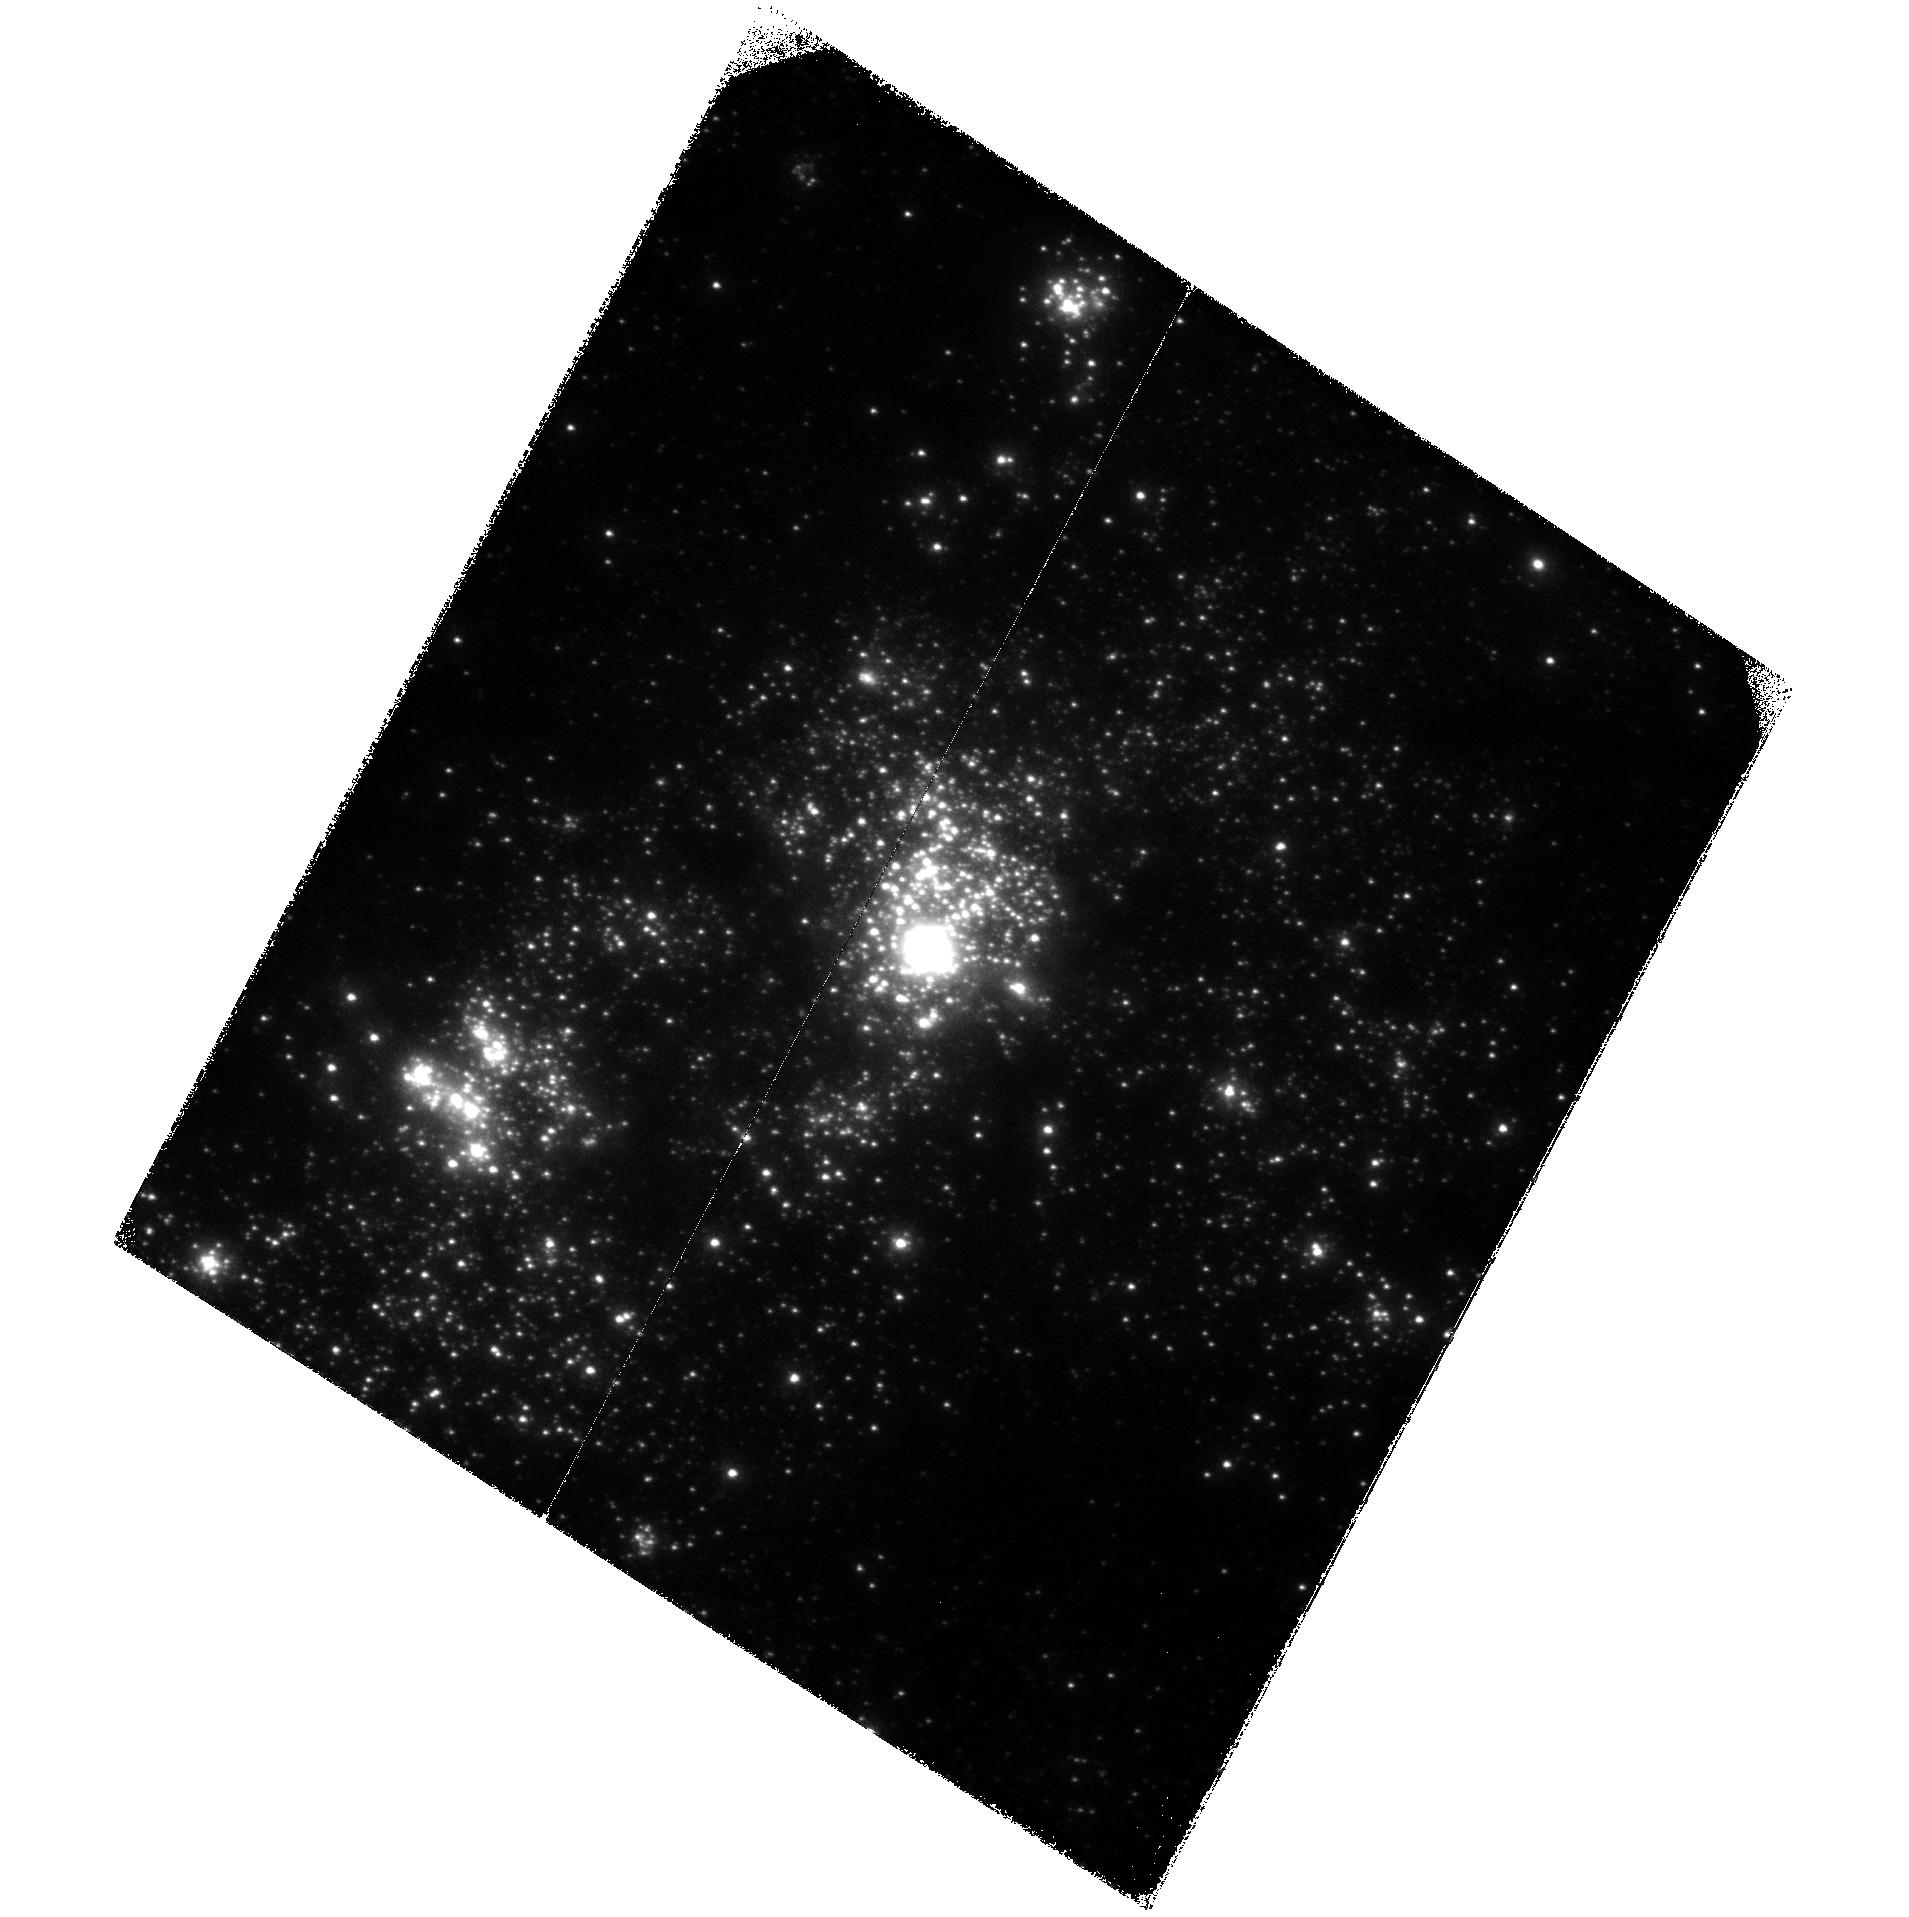
Target: NGC4214. Instrument: ACS/SBC. Filter: F125LP. Exposure: 45 min. Observation ID: hst_11579_03_acs_sbc_f125lp_jb7h03

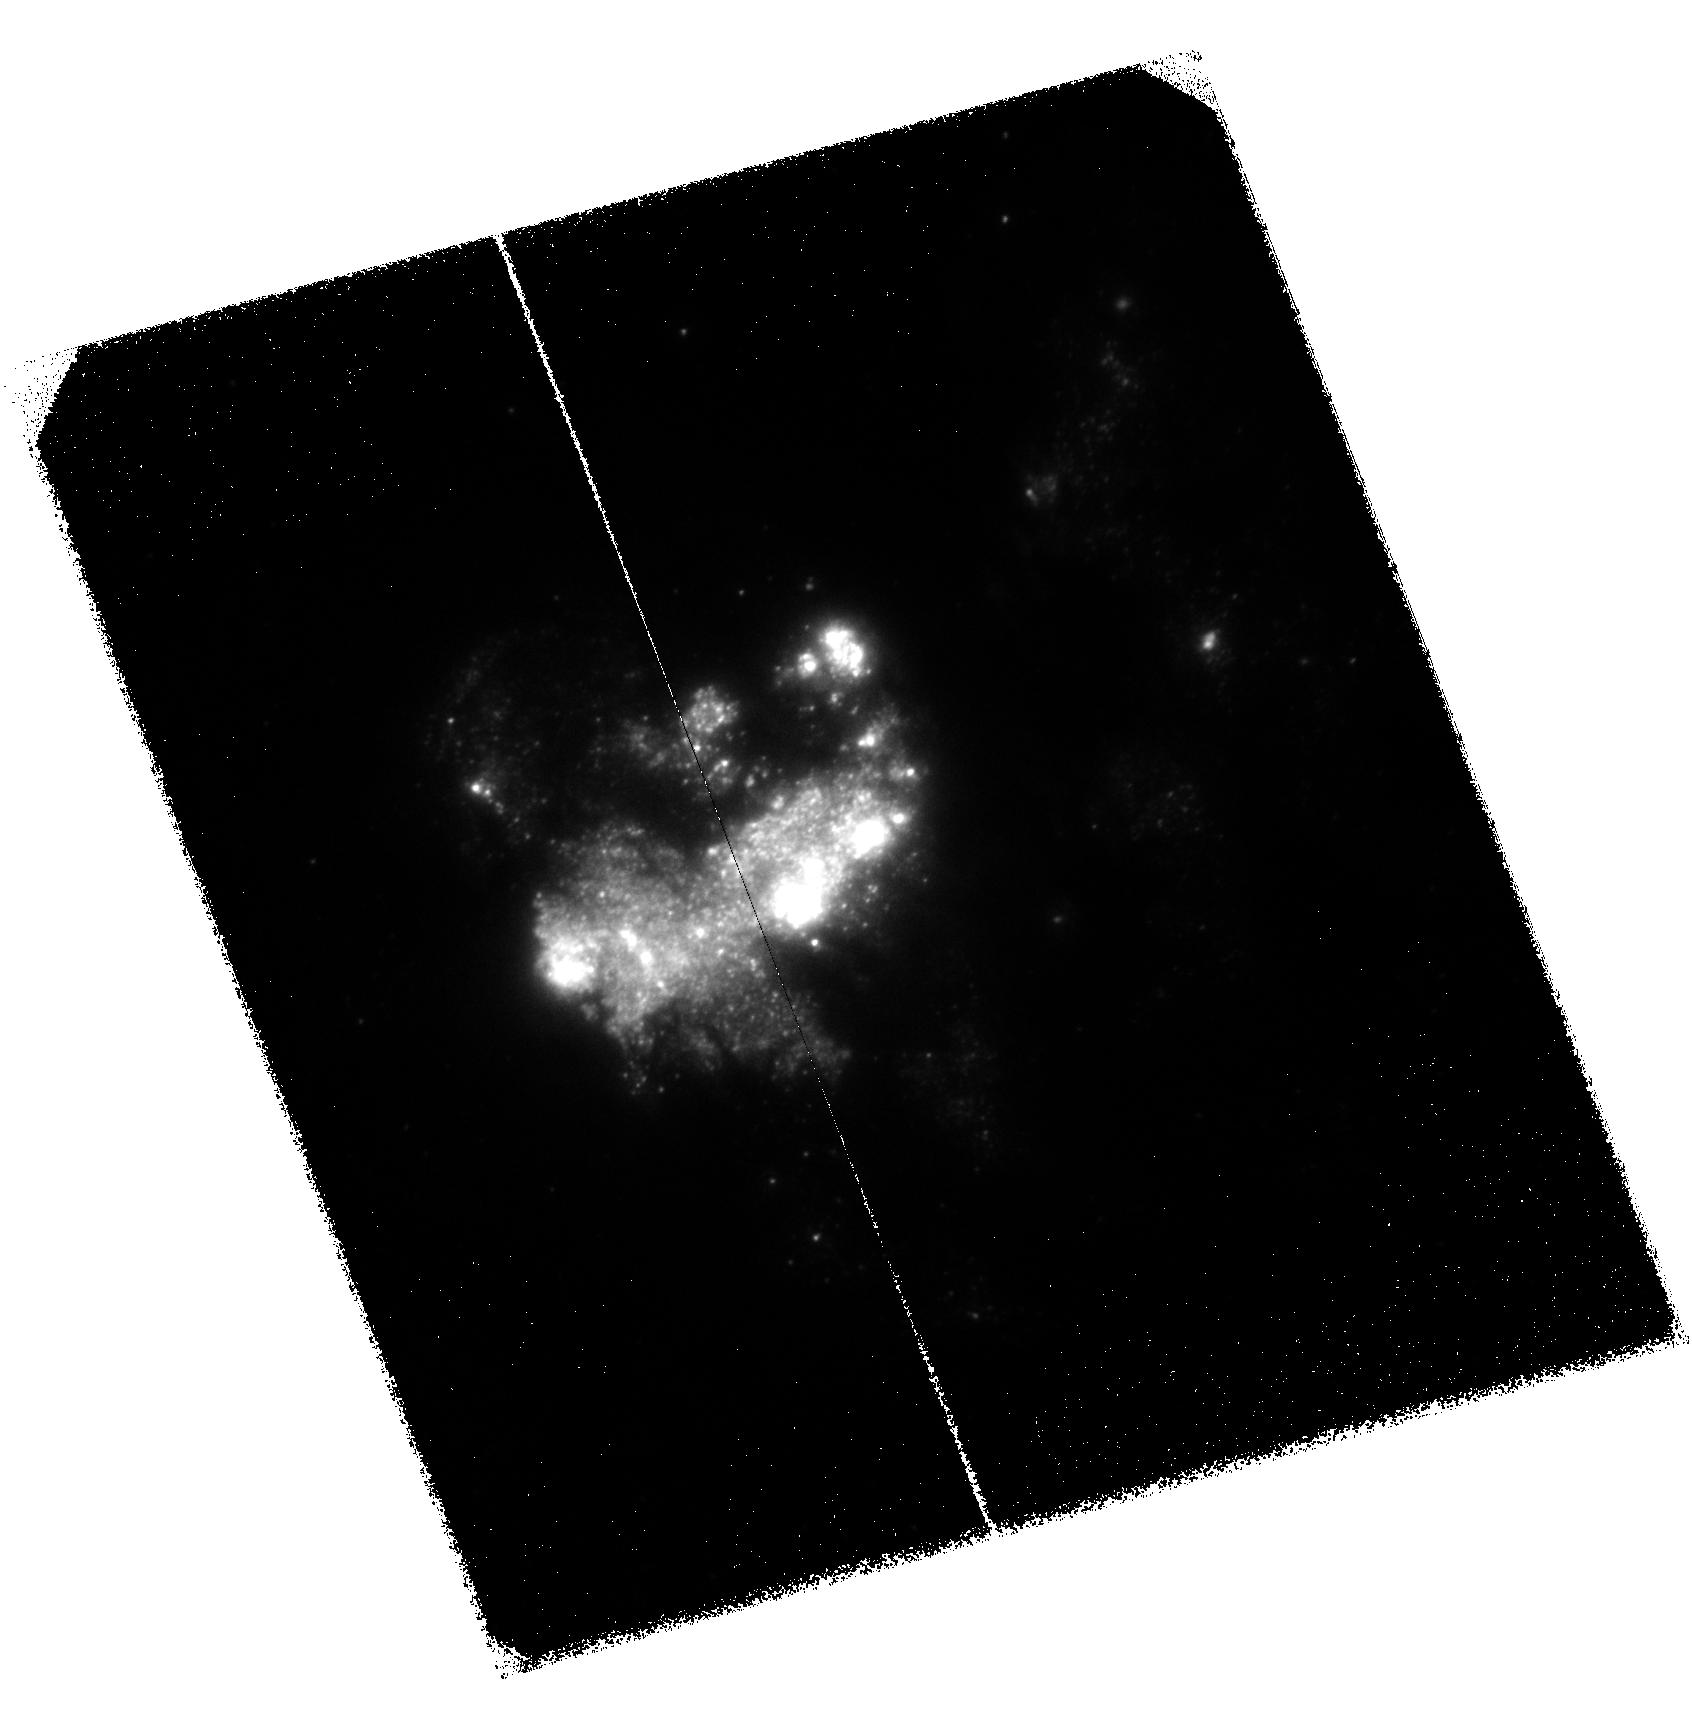
Target: M83. Instrument: ACS/SBC. Filter: F125LP. Exposure: 44 min. Observation ID: hst_11579_01_acs_sbc_f125lp_jb7h01

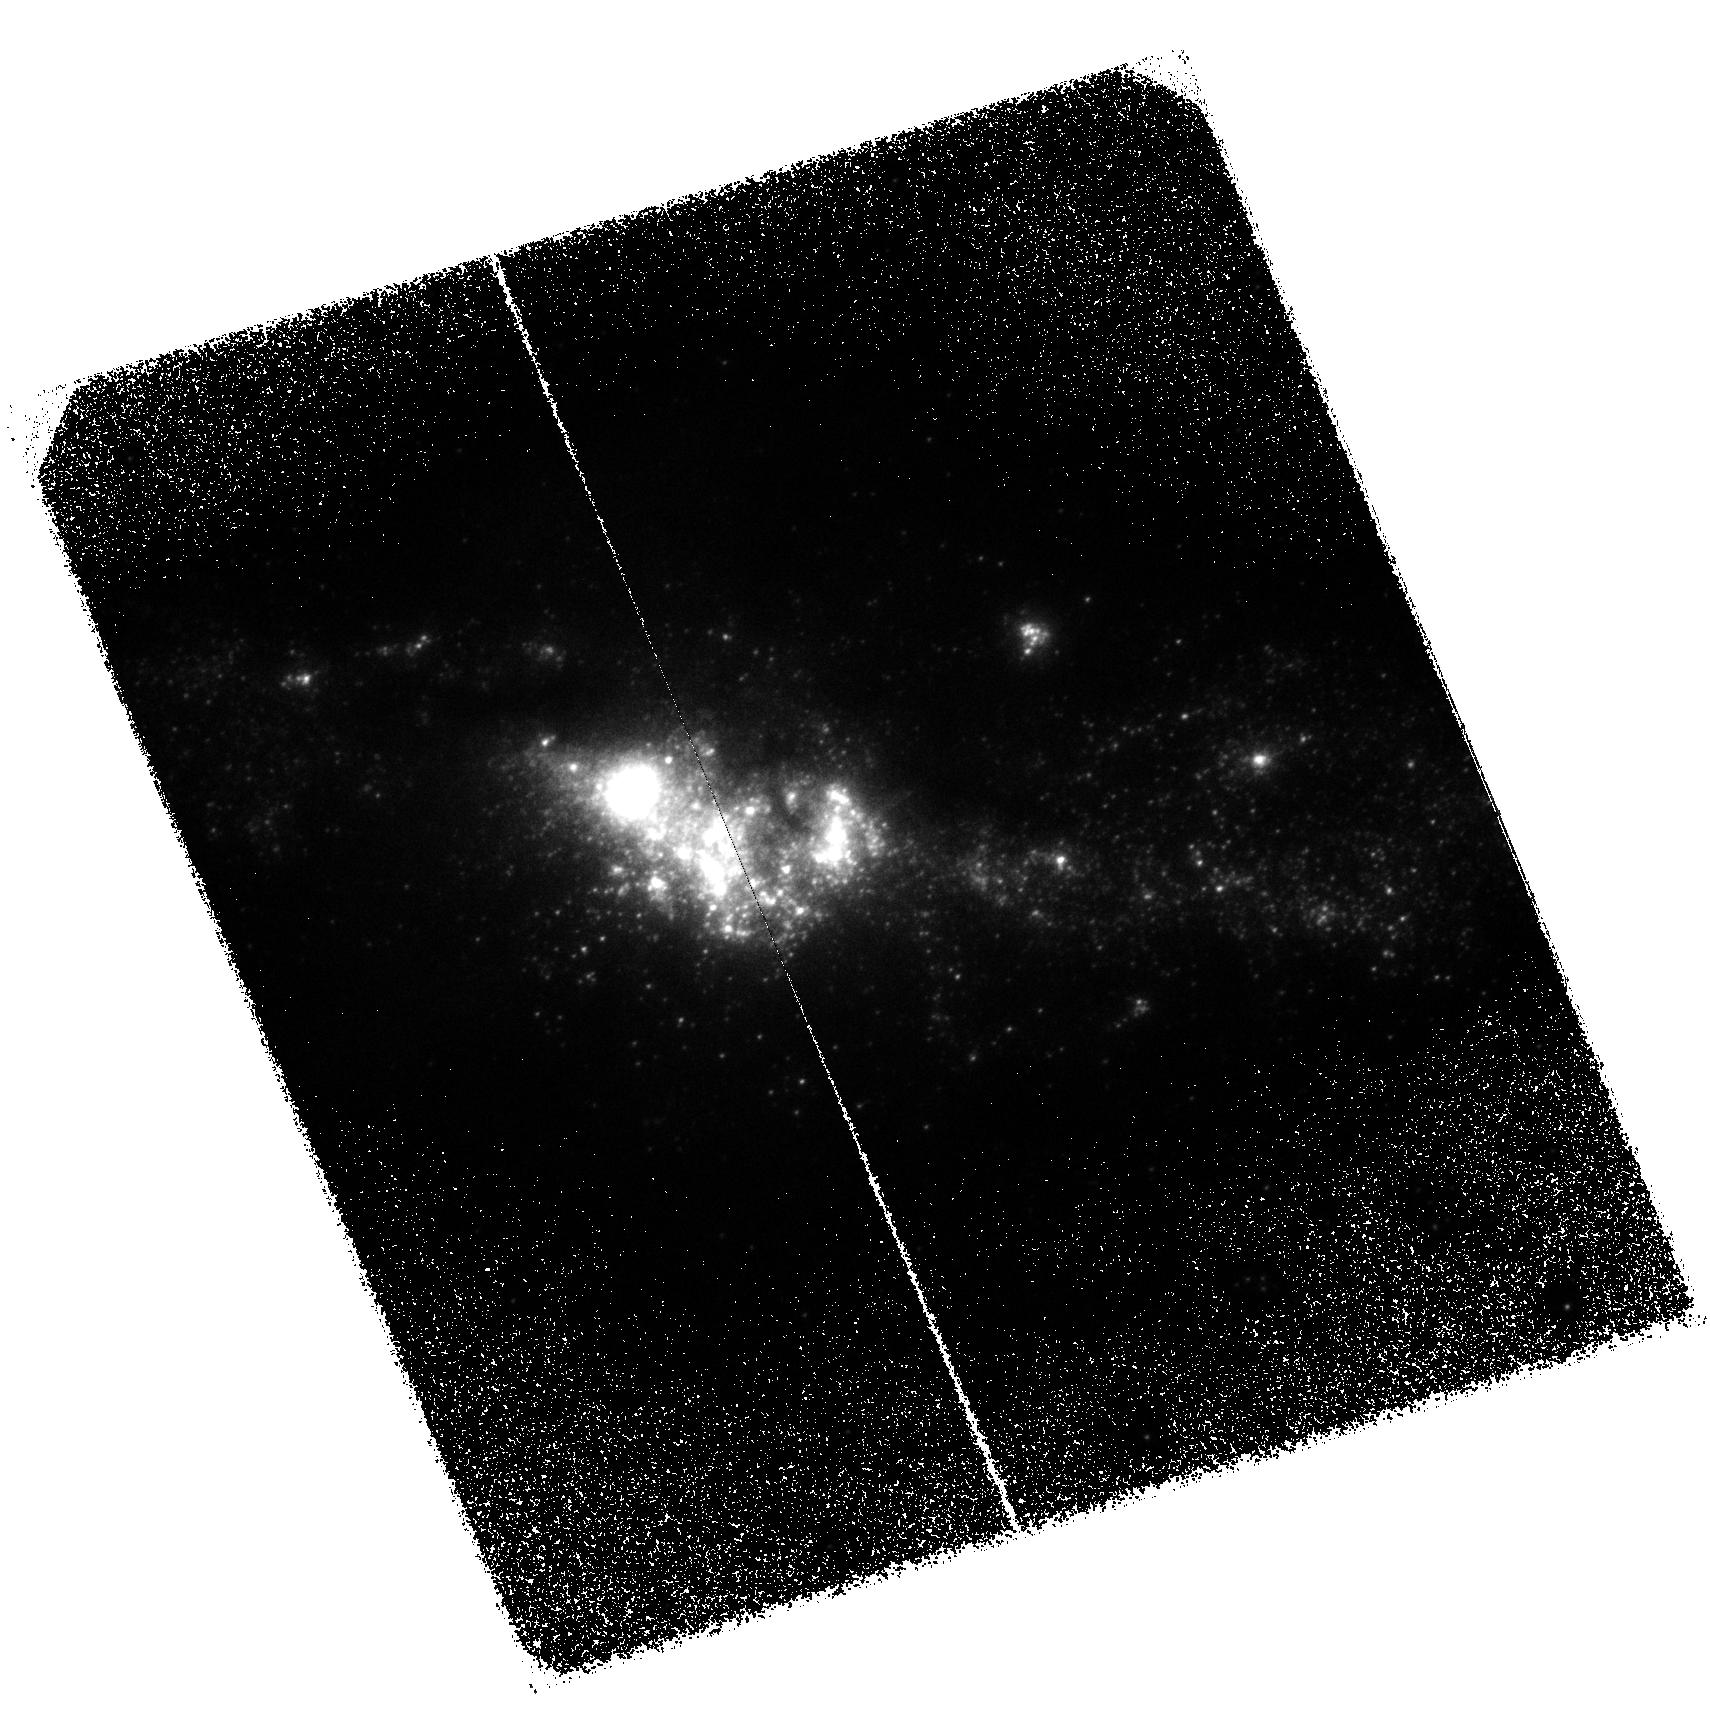
Target: NGC4670. Instrument: ACS/SBC. Filter: F125LP. Exposure: 44 min. Observation ID: hst_11579_05_acs_sbc_f125lp_jb7h05

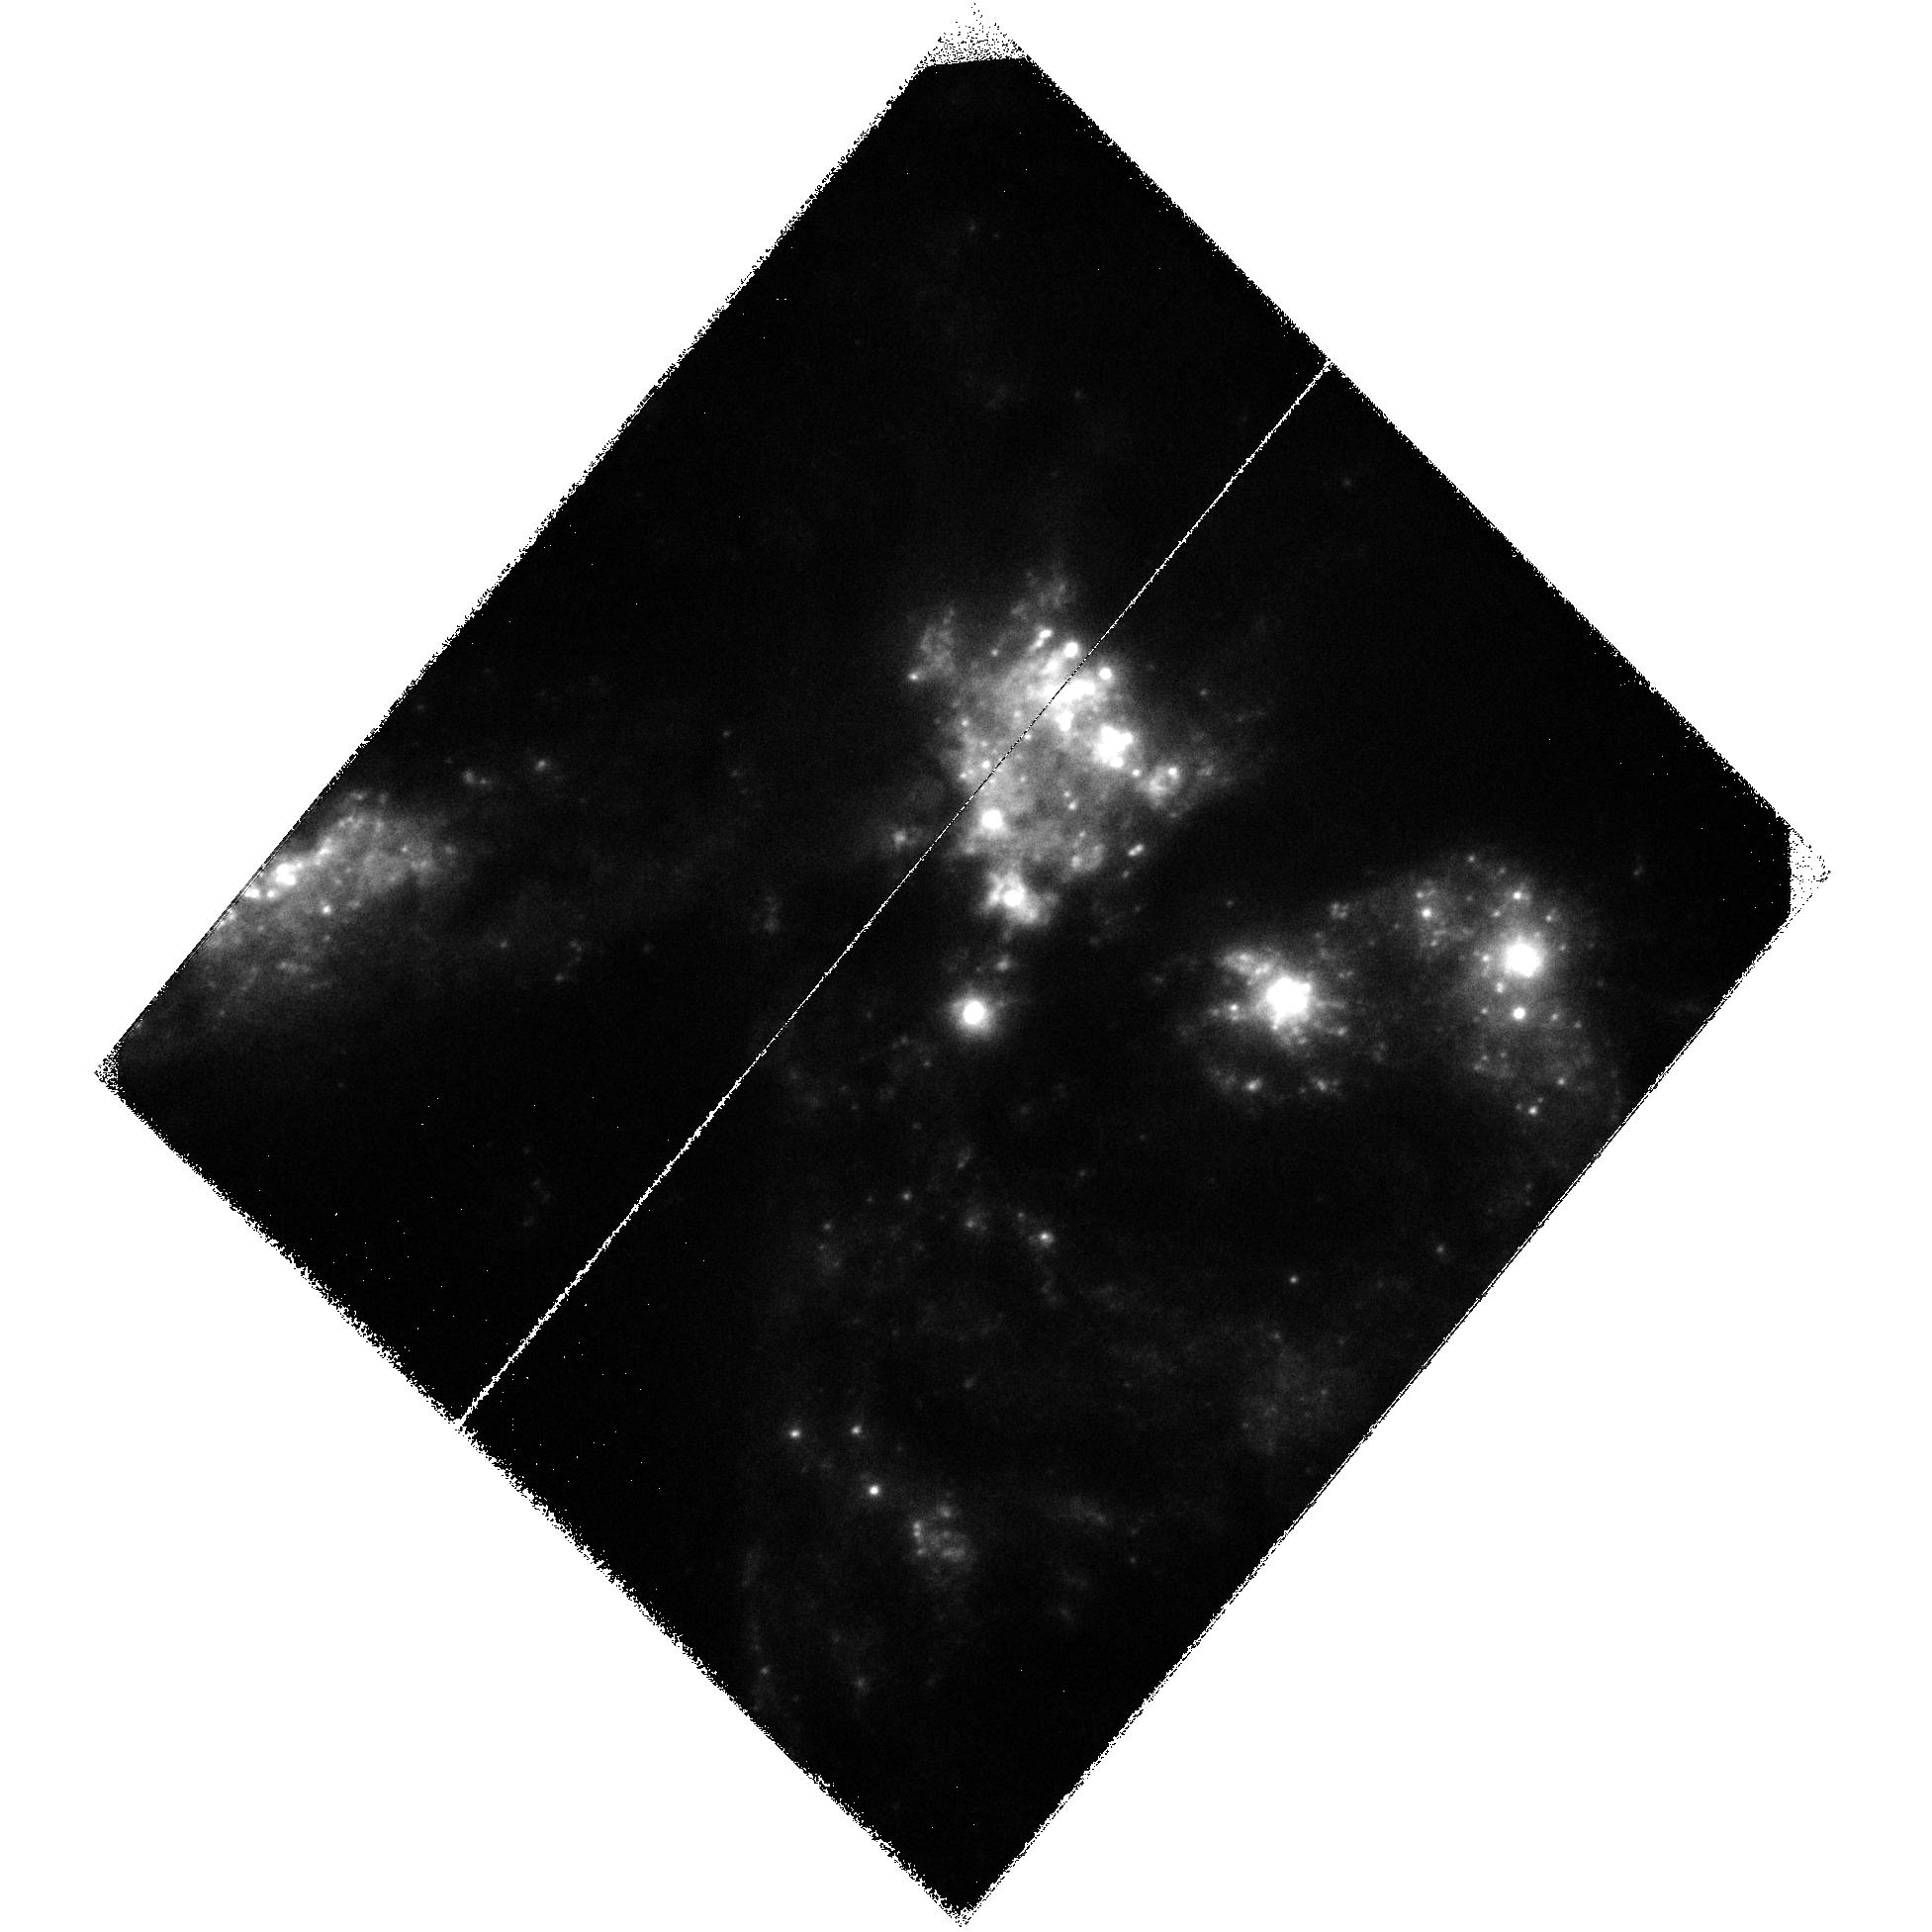
Target: NGC3690. Instrument: ACS/SBC. Filter: F125LP. Exposure: 48 min. Observation ID: hst_11579_02_acs_sbc_f125lp_jb7h02

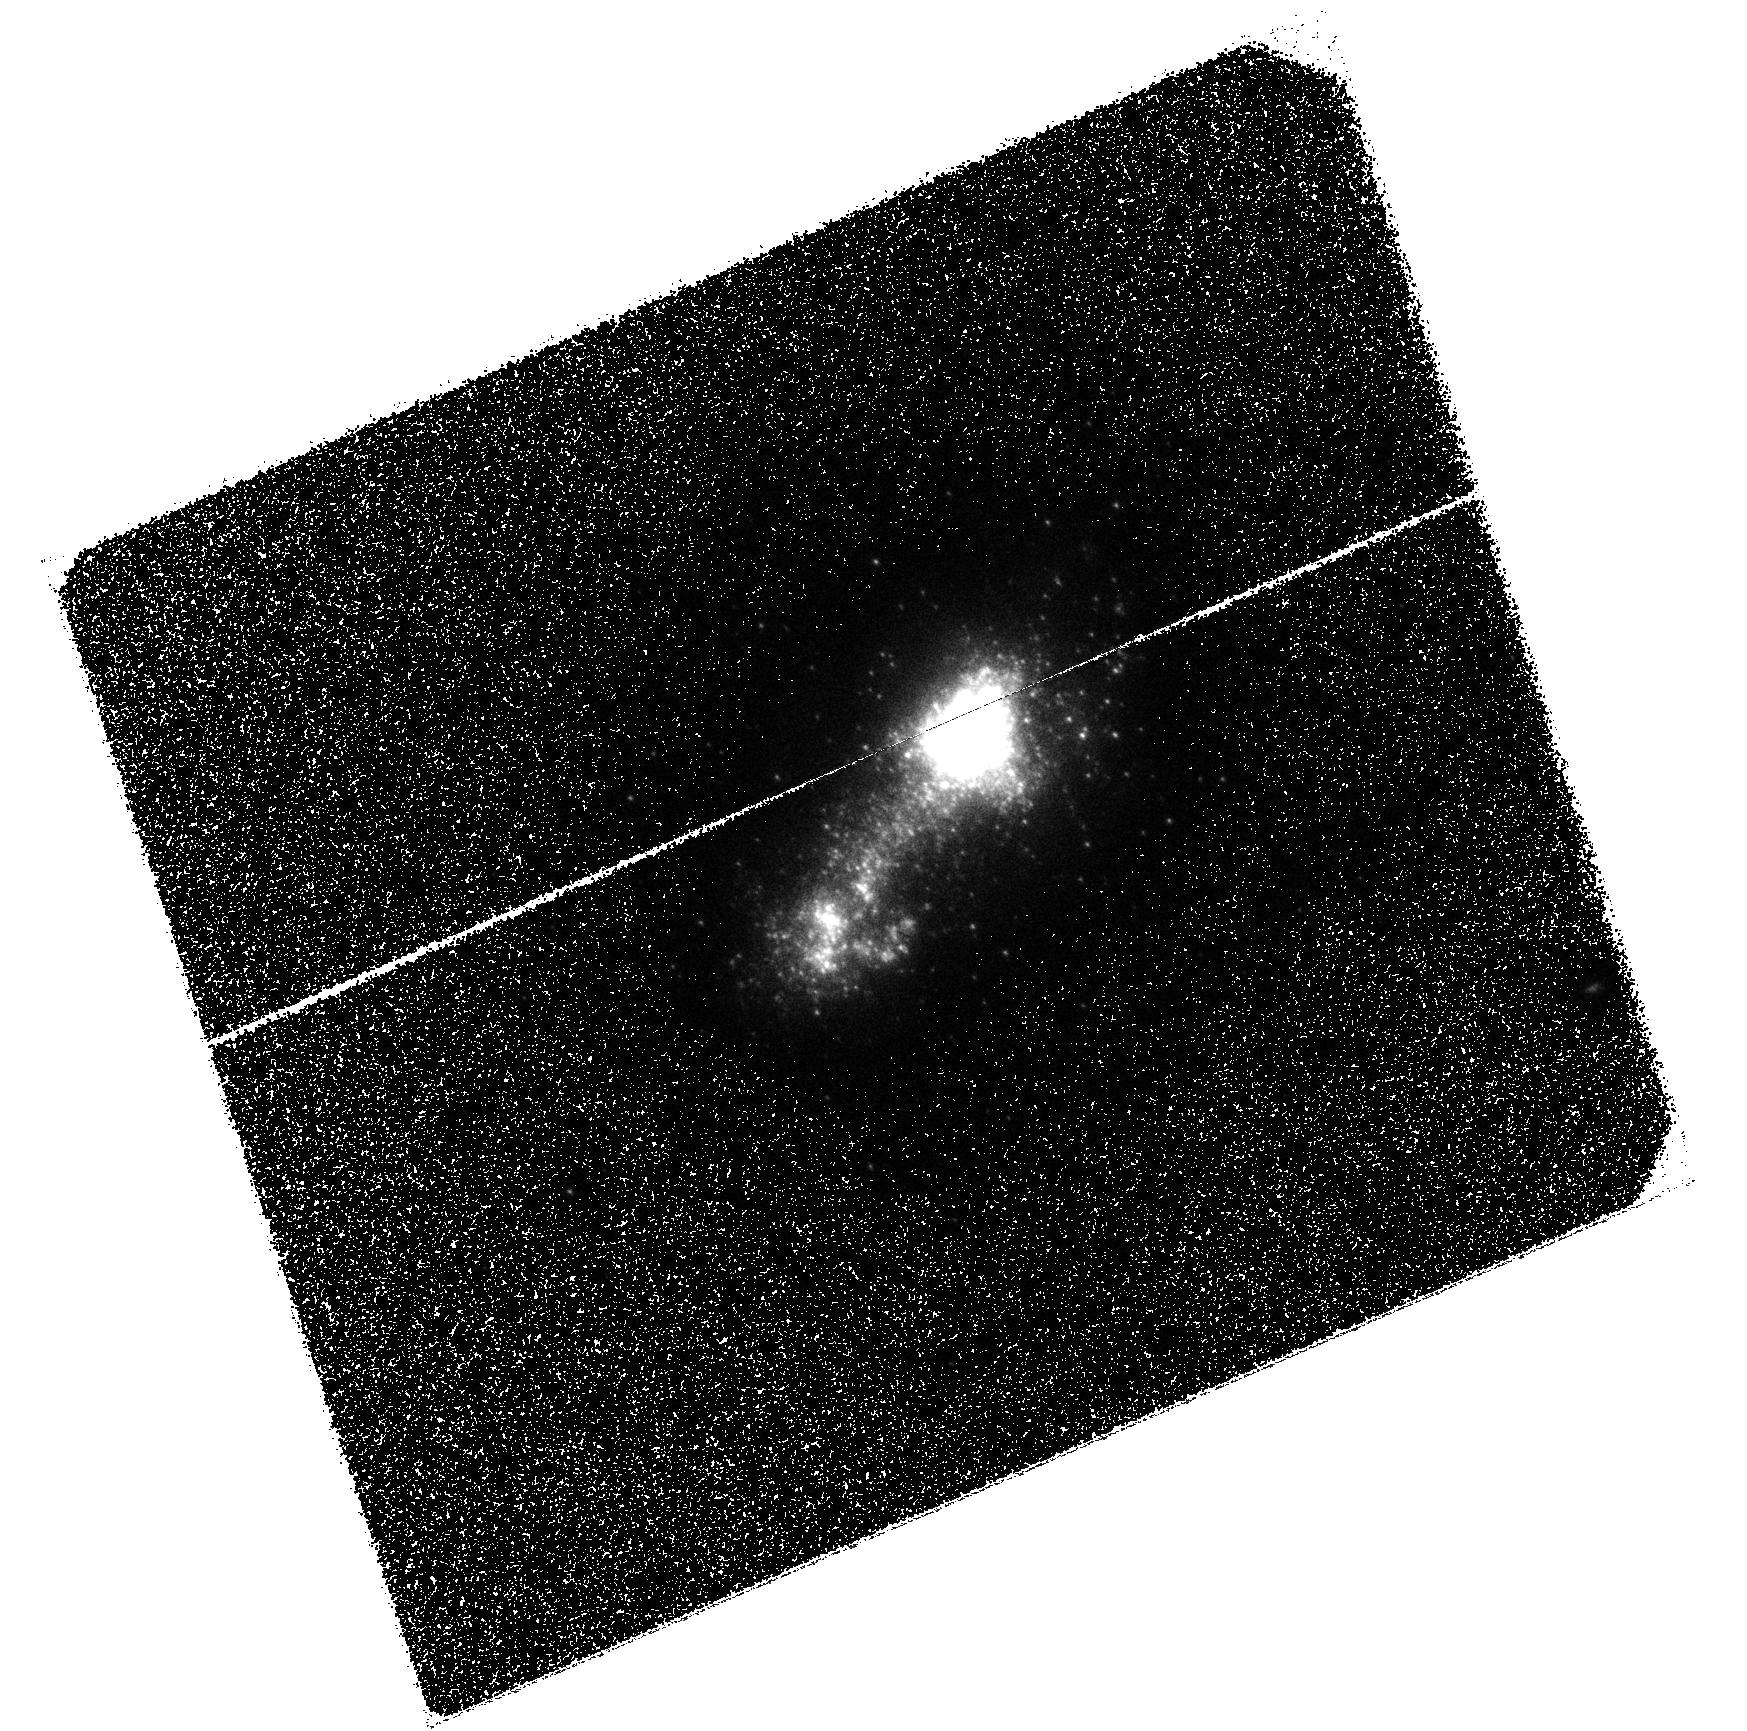
Target: IZW18. Instrument: ACS/SBC. Filter: F125LP. Exposure: 48 min. Observation ID: hst_11579_07_acs_sbc_f125lp_jb7h07

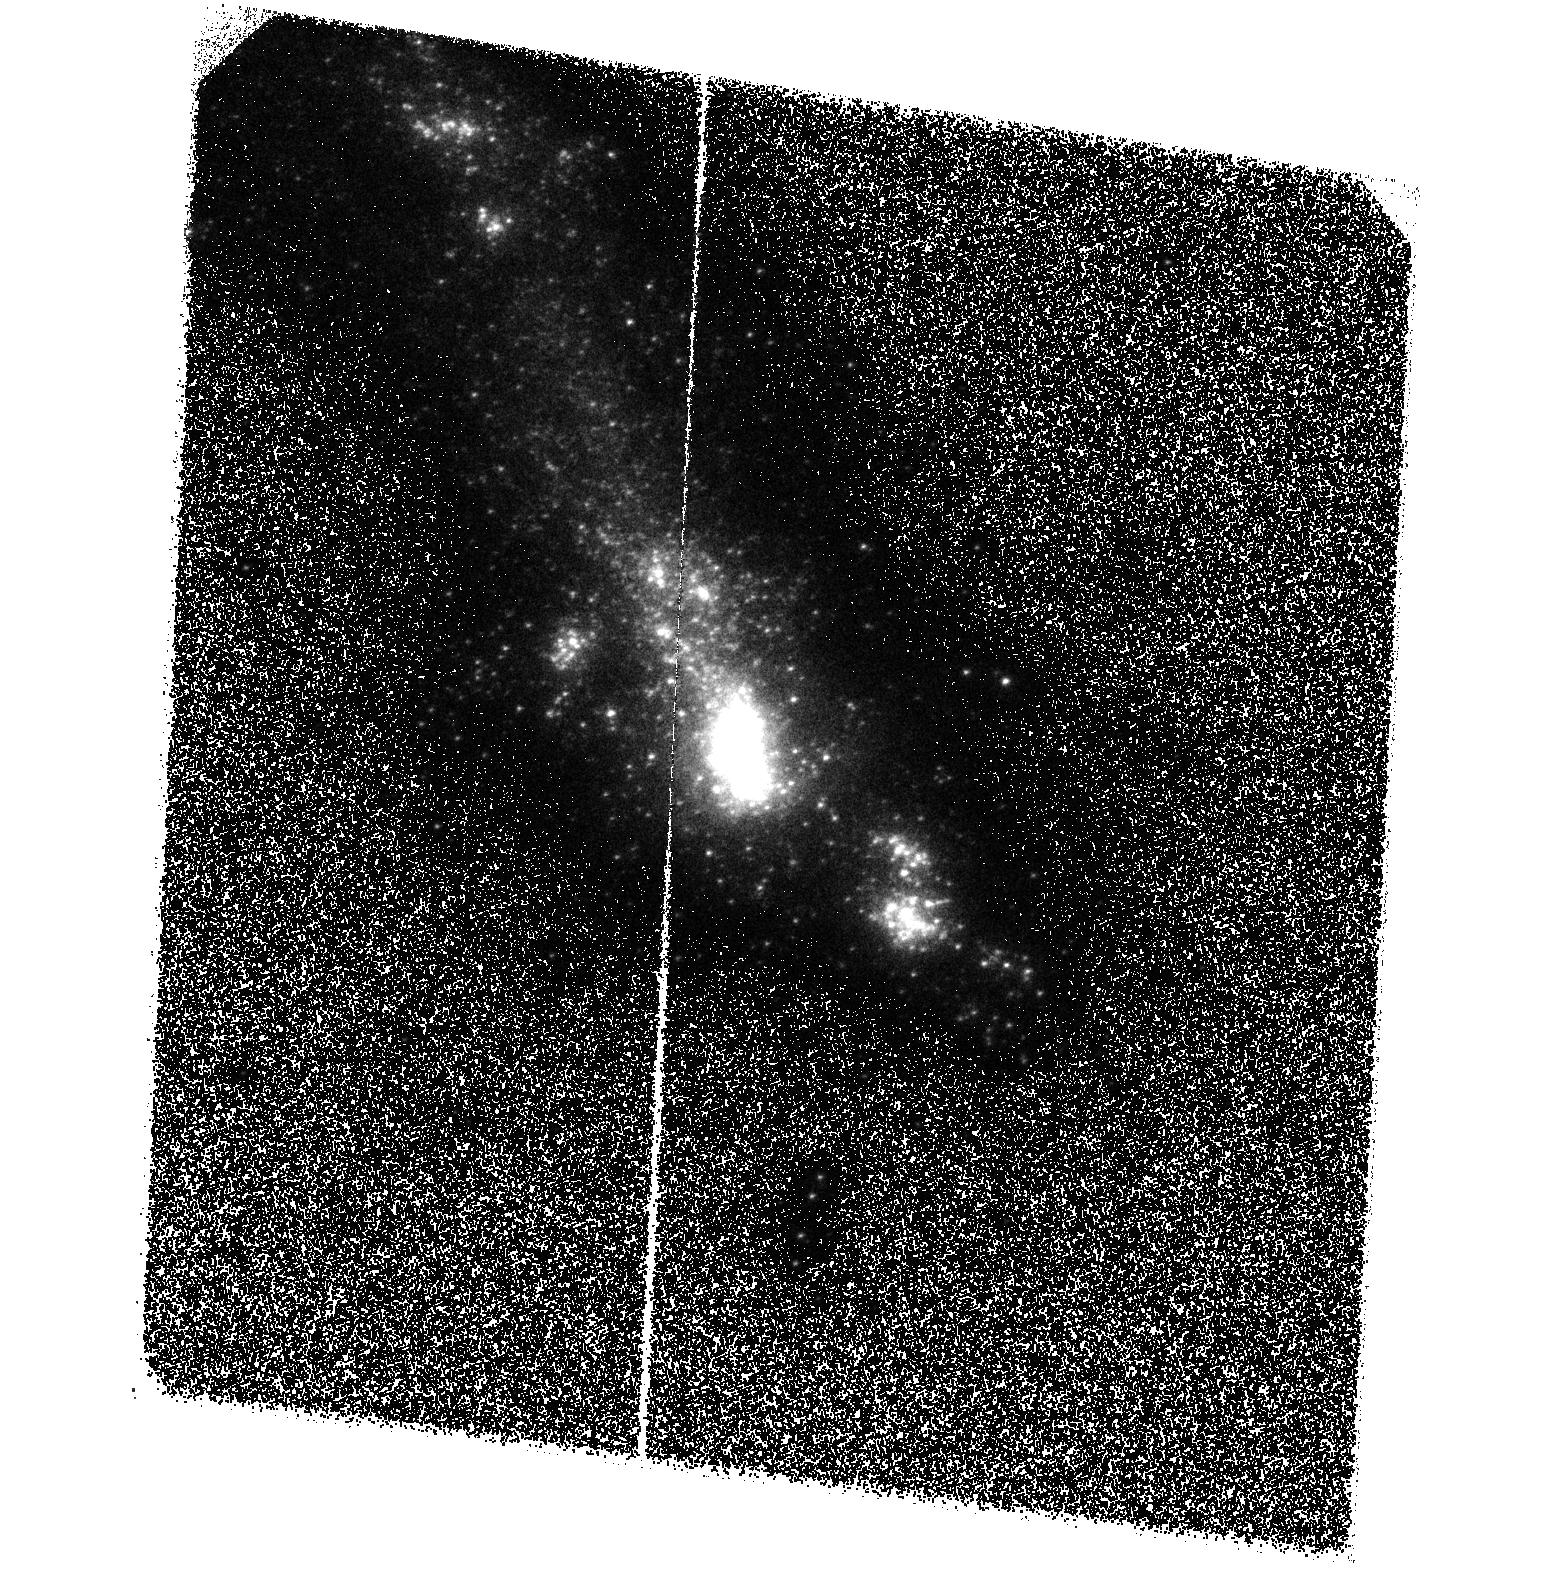
Target: SBS1415+437. Instrument: ACS/SBC. Filter: F125LP. Exposure: 45 min. Observation ID: hst_11579_08_acs_sbc_f125lp_jb7h08

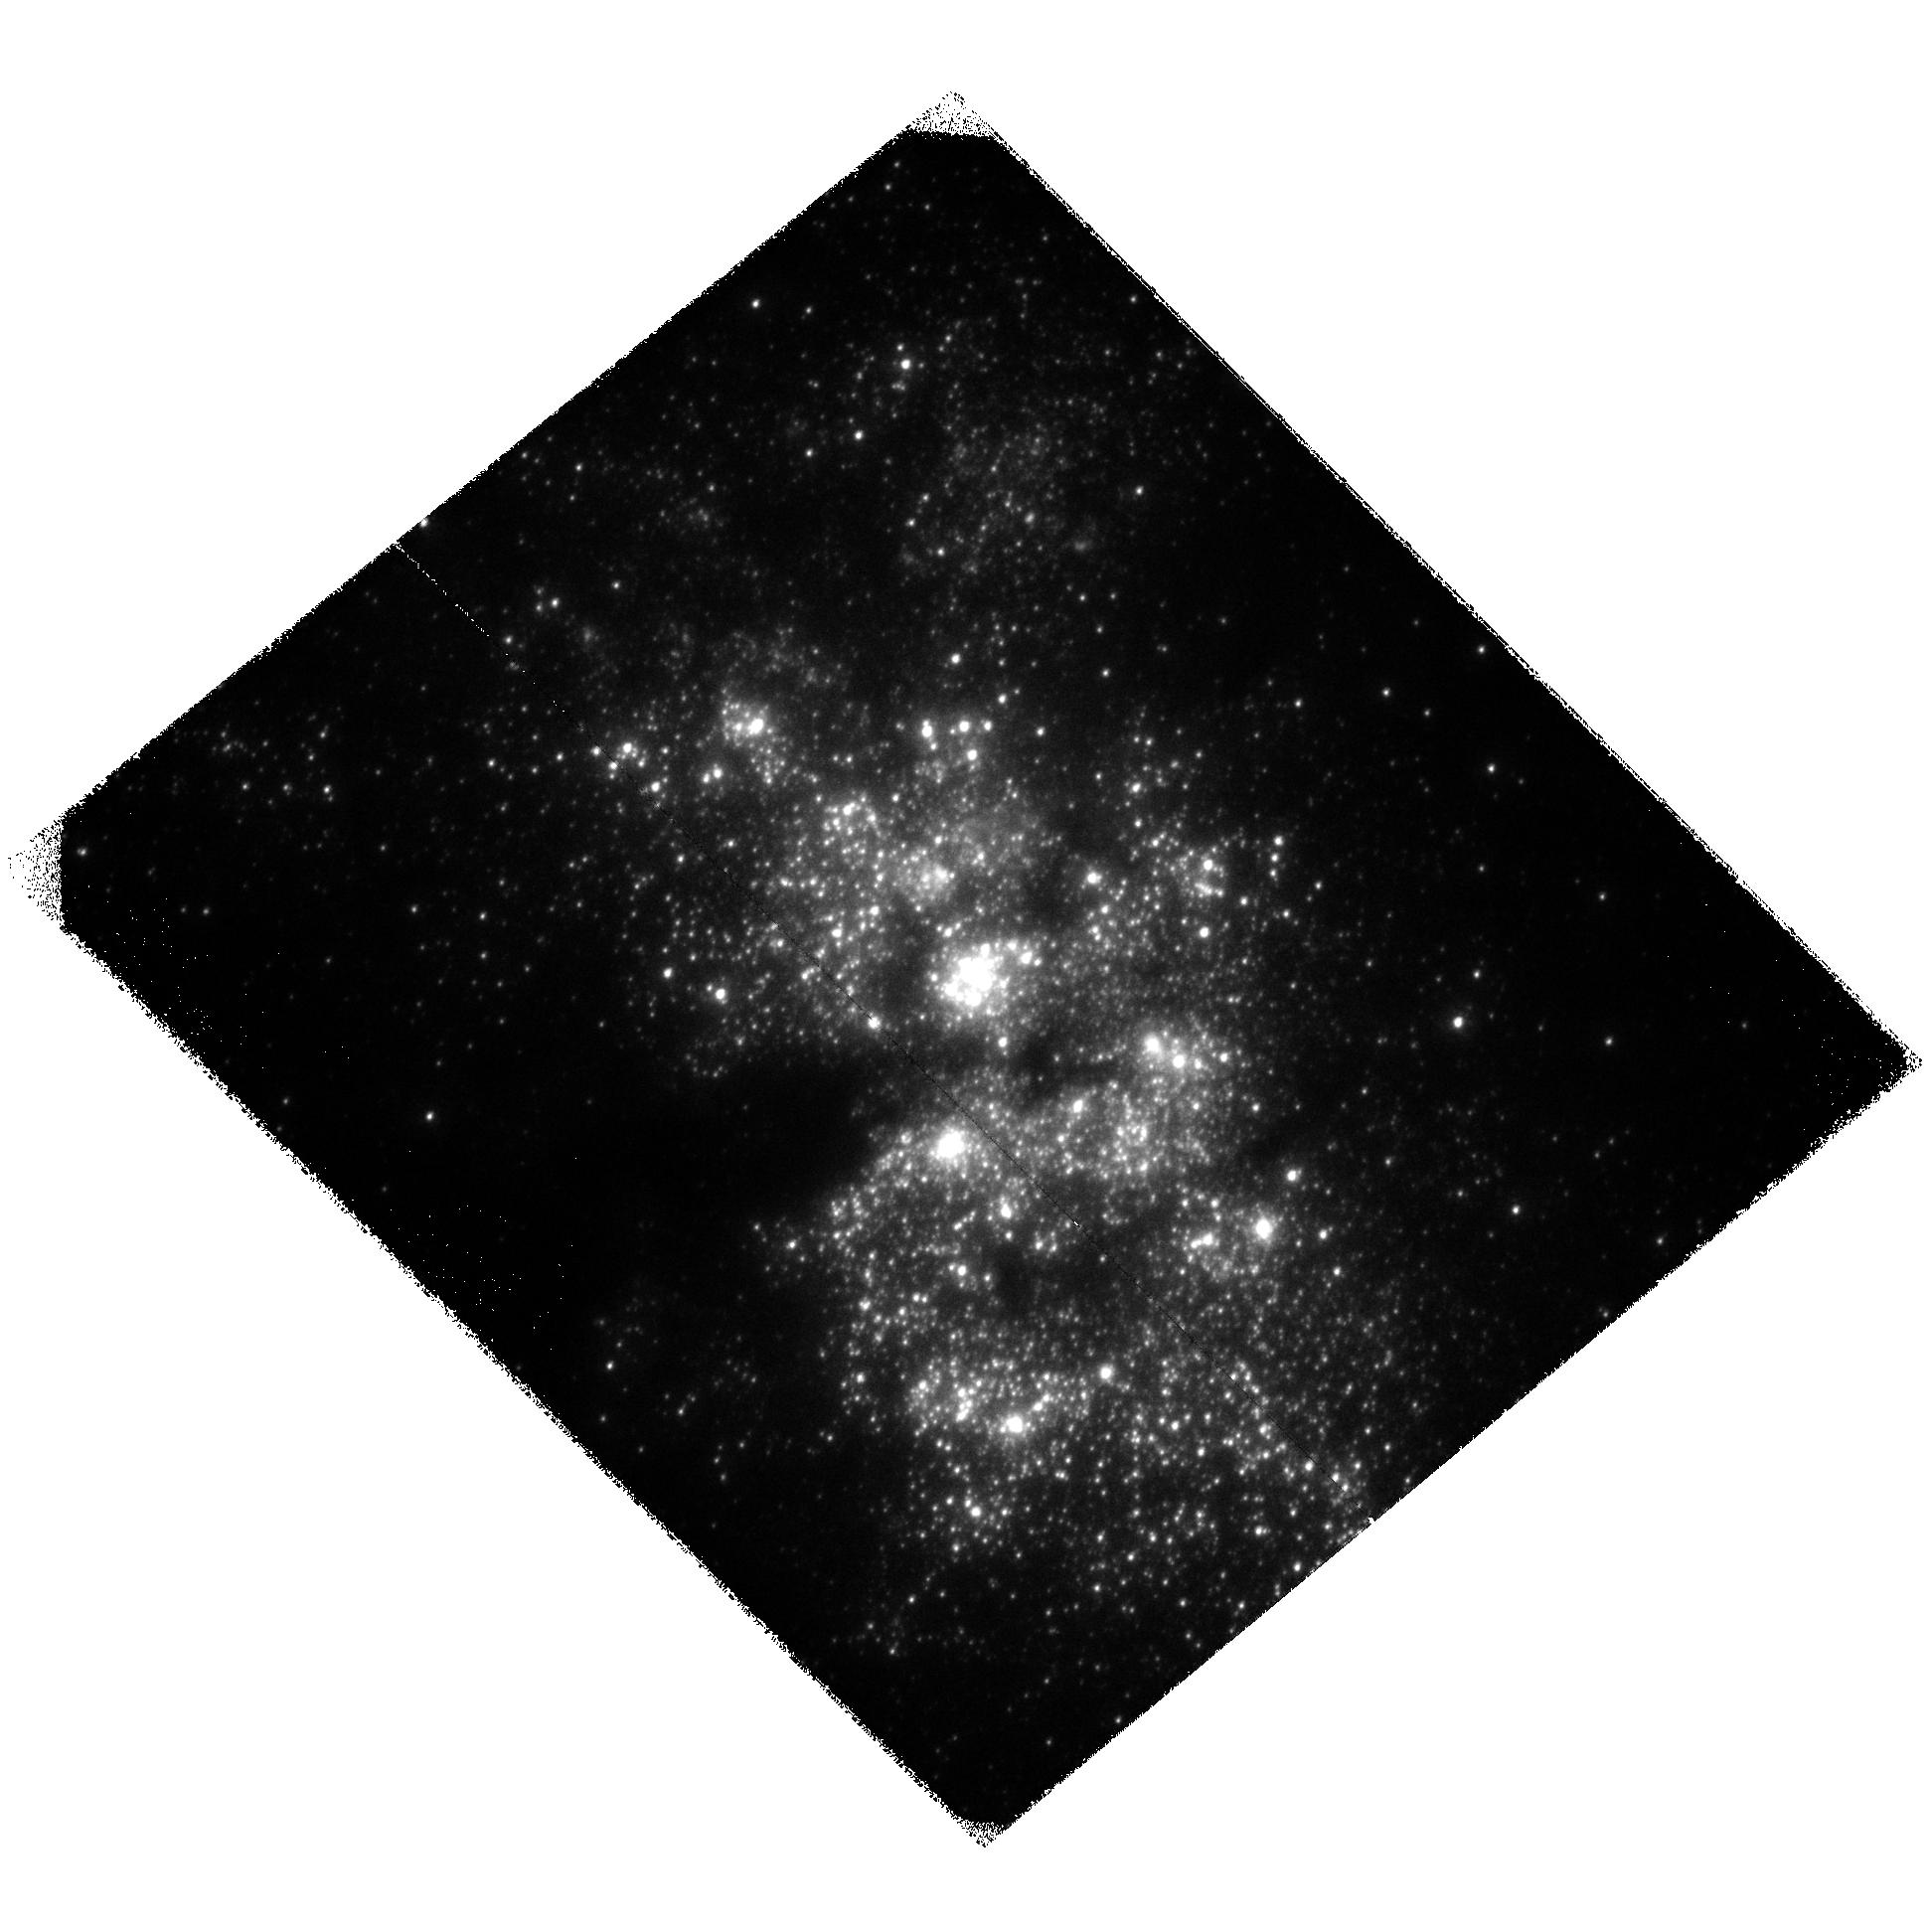
Target: NGC5253. Instrument: ACS/SBC. Filter: F125LP. Exposure: 44 min. Observation ID: hst_11579_06_acs_sbc_f125lp_jb7h06

The Difference Between Neutral- and Ionized-Gas Metal Abundances in Local Star-Forming Galaxies with COS (PI: Aloisi, Alessandra)

The metallicity of galaxies and its evolution with redshift is of paramount importance for understanding galaxy formation. Abundances in the interstellar medium (ISM) are typically determined using emission-line spectroscopy of HII regions. However, since HII regions are associated with recent SF they may not have abundances typical for the galaxy as a whole. This is true in particular for star-forming galaxies (SFGs), in which the bulk of the metals may be contained in the neutral gas. It is therefore important to directly probe the metal abundances in the neutral gas. This can be done using absorption lines in the Far UV. We have developed techniques to do this in SFGs, where the absorption is measured for sightlines toward bright SF regions within the galaxy itself. We have successfully applied this technique to a sample of galaxies observed with FUSE. The results have been very promising, suggesting in I Zw 18 that abundances in the neutral gas may be up to 0.5 dex lower than in the ionized gas. However, the interpretation of the FUSE data is complicated by the very large FUSE aperture (30 arcsec), the modest S/N, and the limited selection of species available in the FUSE bandpass. The advent of COS on HST now allows a significant advance in all of these areas. We will therefore obtain absorption line spectroscopy with G130M in the same sample for which we already have crude constraints from FUSE. We will obtain ACS/SBC images to select the few optimal sightlines to target in each galaxy. The results will be interpreted through line-profile fitting to determine the metal abundances constrained by the available lines. The results will provide important new insights into the metallicities of galaxies, and into outstanding problems at high redshift such as the observed offset between the metallicities of Lyman Break Galaxies and Damped Lyman Alpha systems.